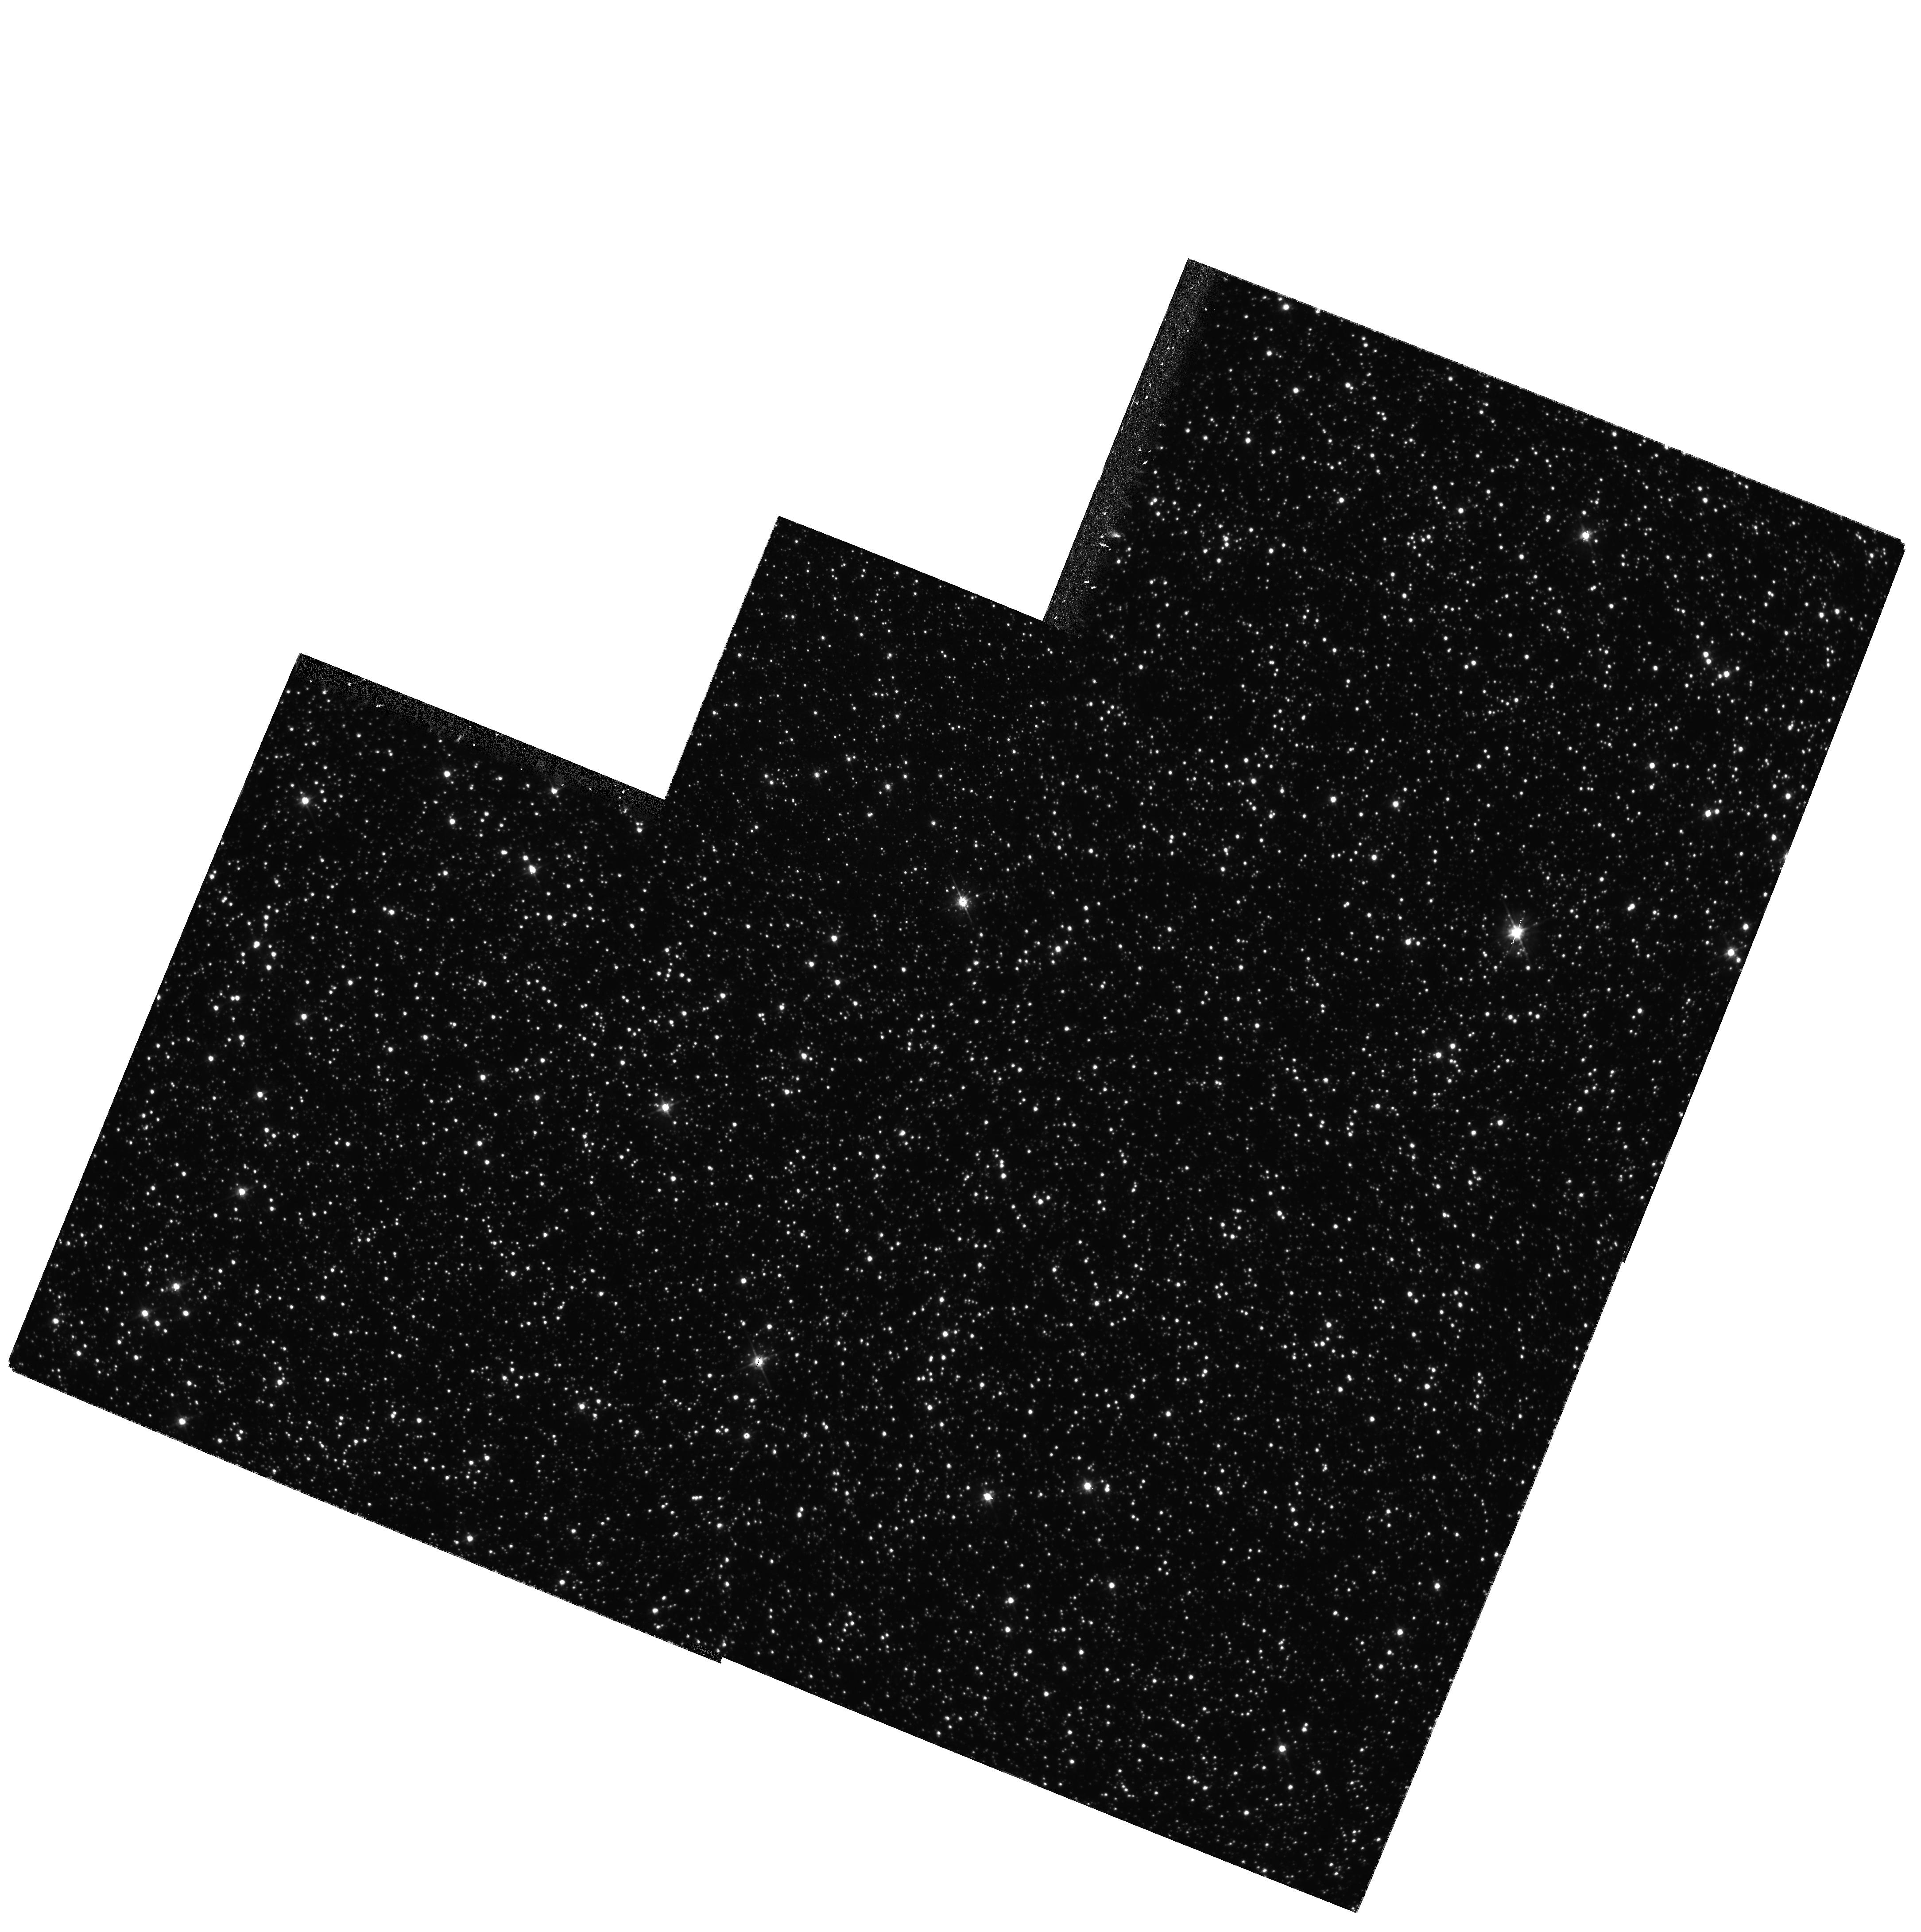
Target: LMC-BAR-3. Instrument: WFPC2/PC. Filter: F555W. Exposure: 33 min. Observation ID: hst_7382_15_wfpc2_pc_f555w_u4b115

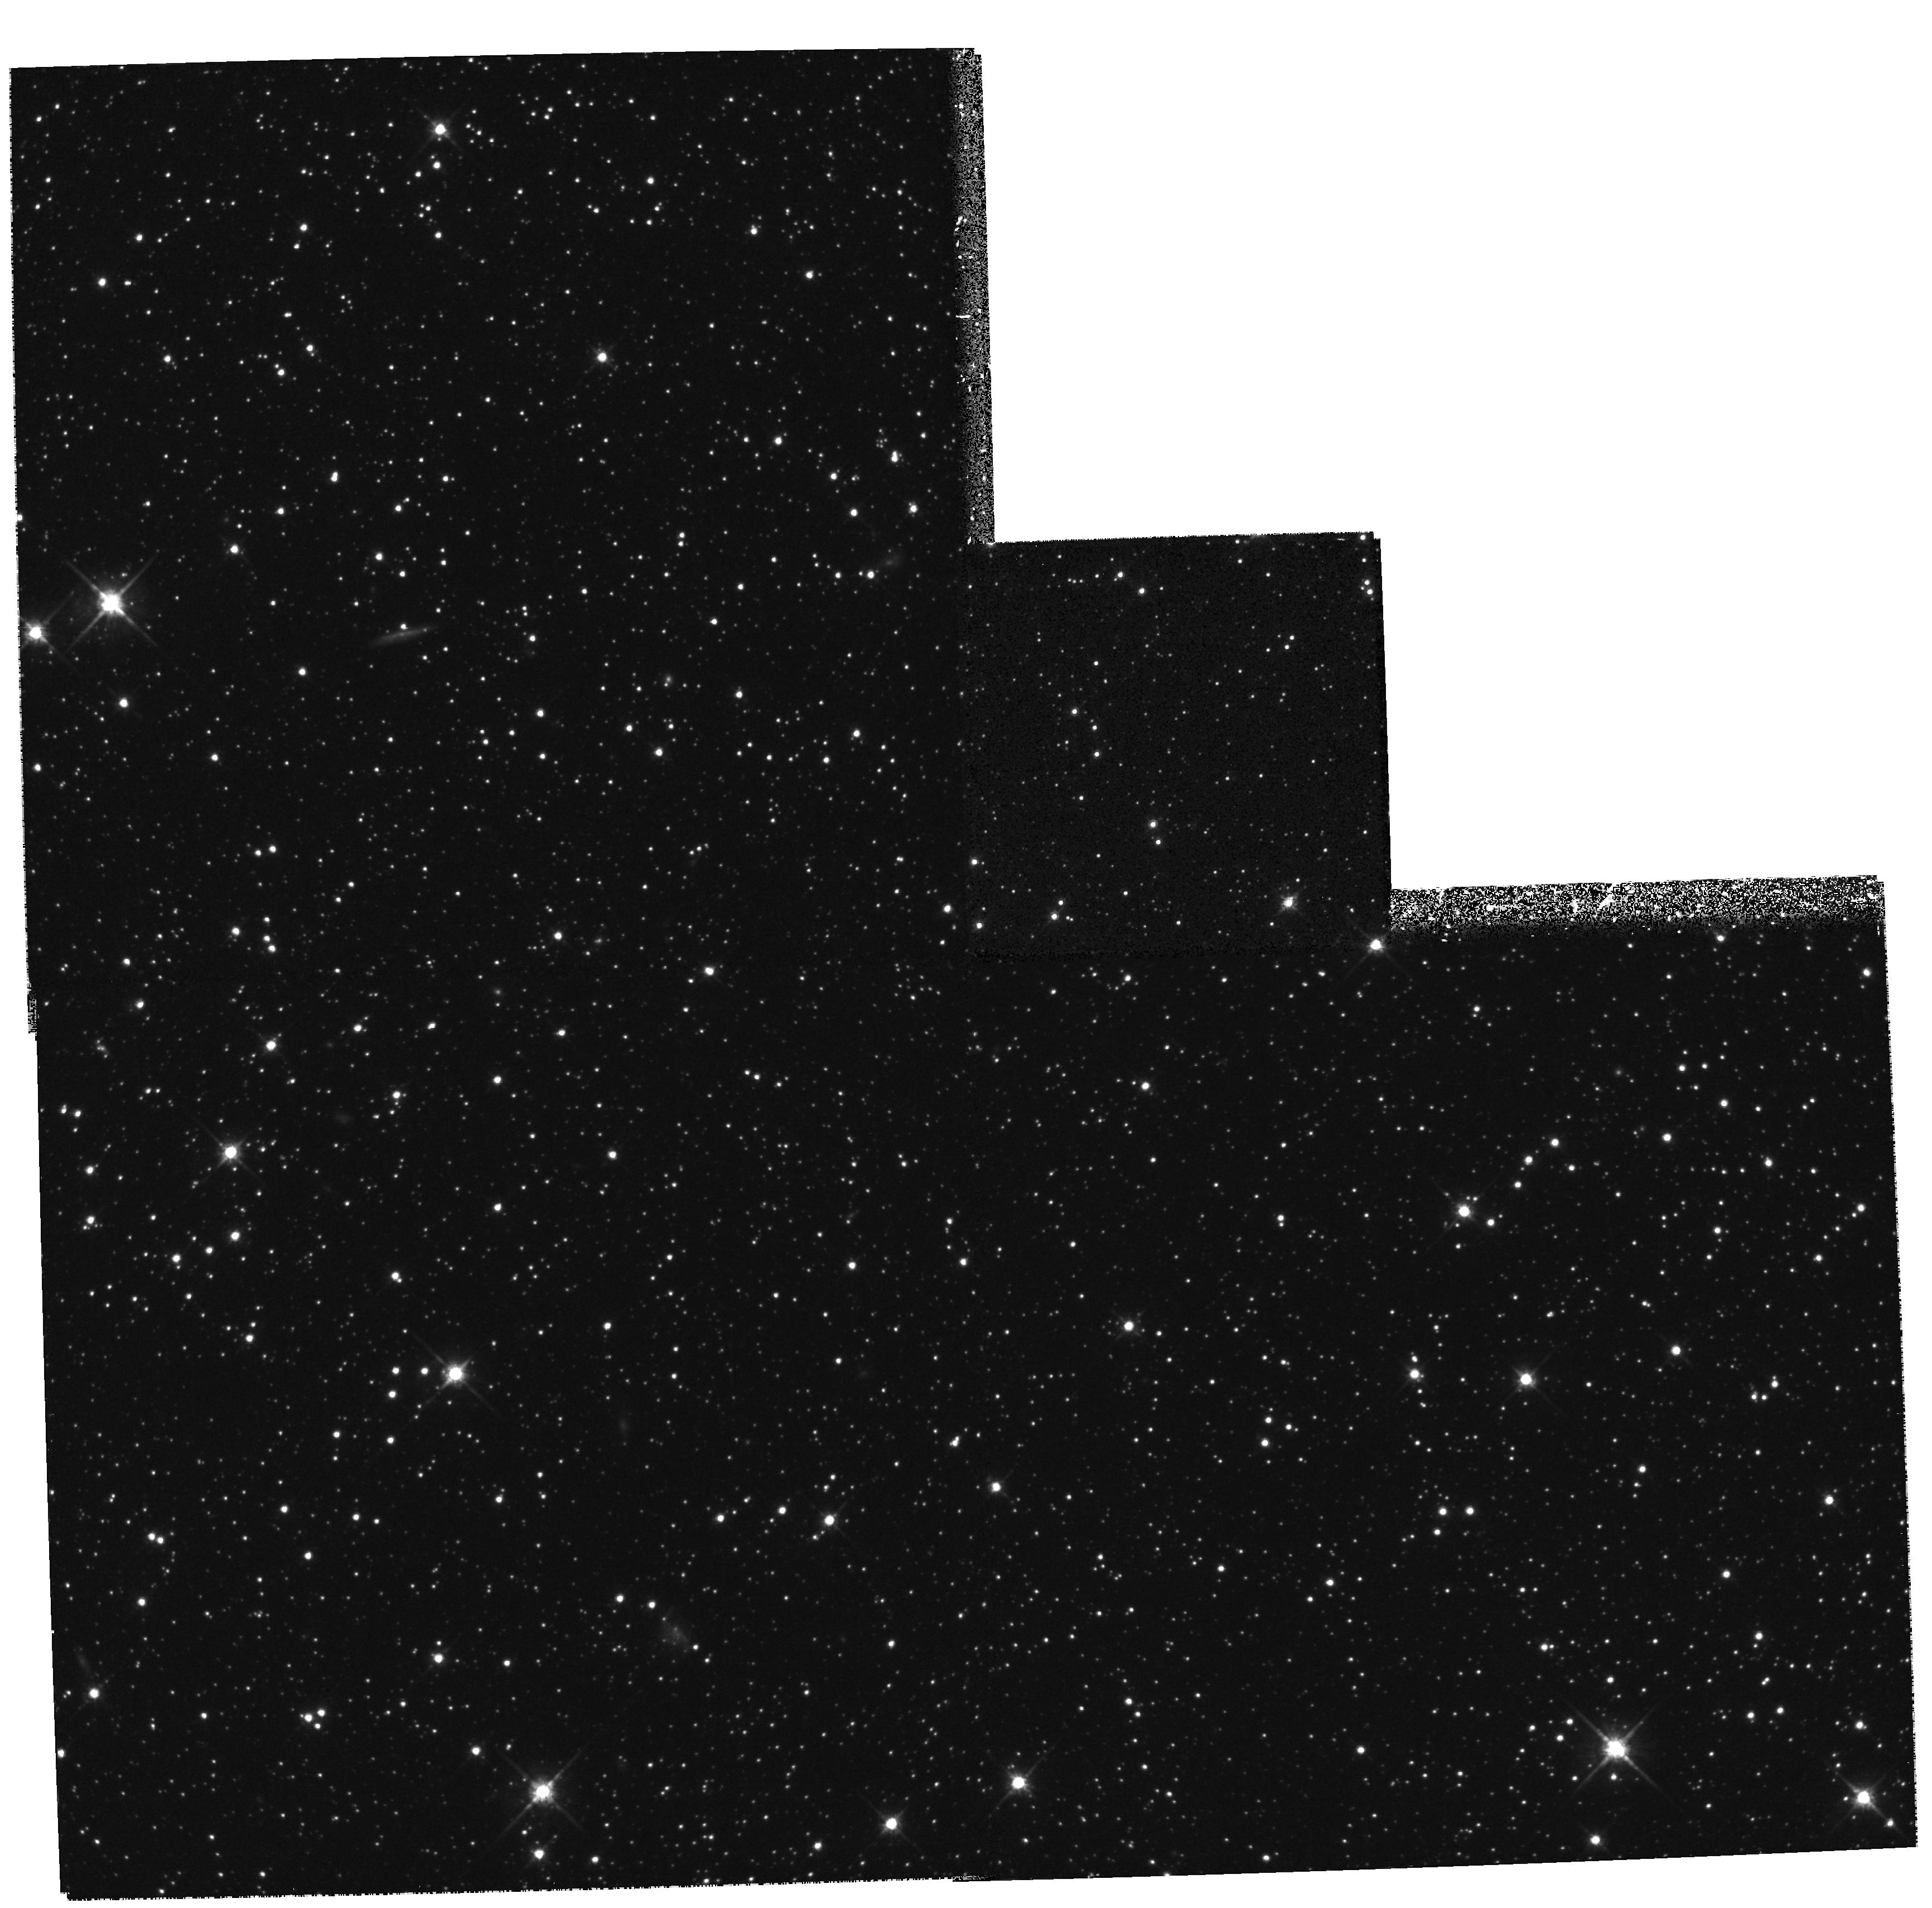
Target: LMC-DISK1. Instrument: WFPC2/PC. Filter: F814W. Exposure: 33 min. Observation ID: hst_7382_06_wfpc2_pc_f814w_u4b106

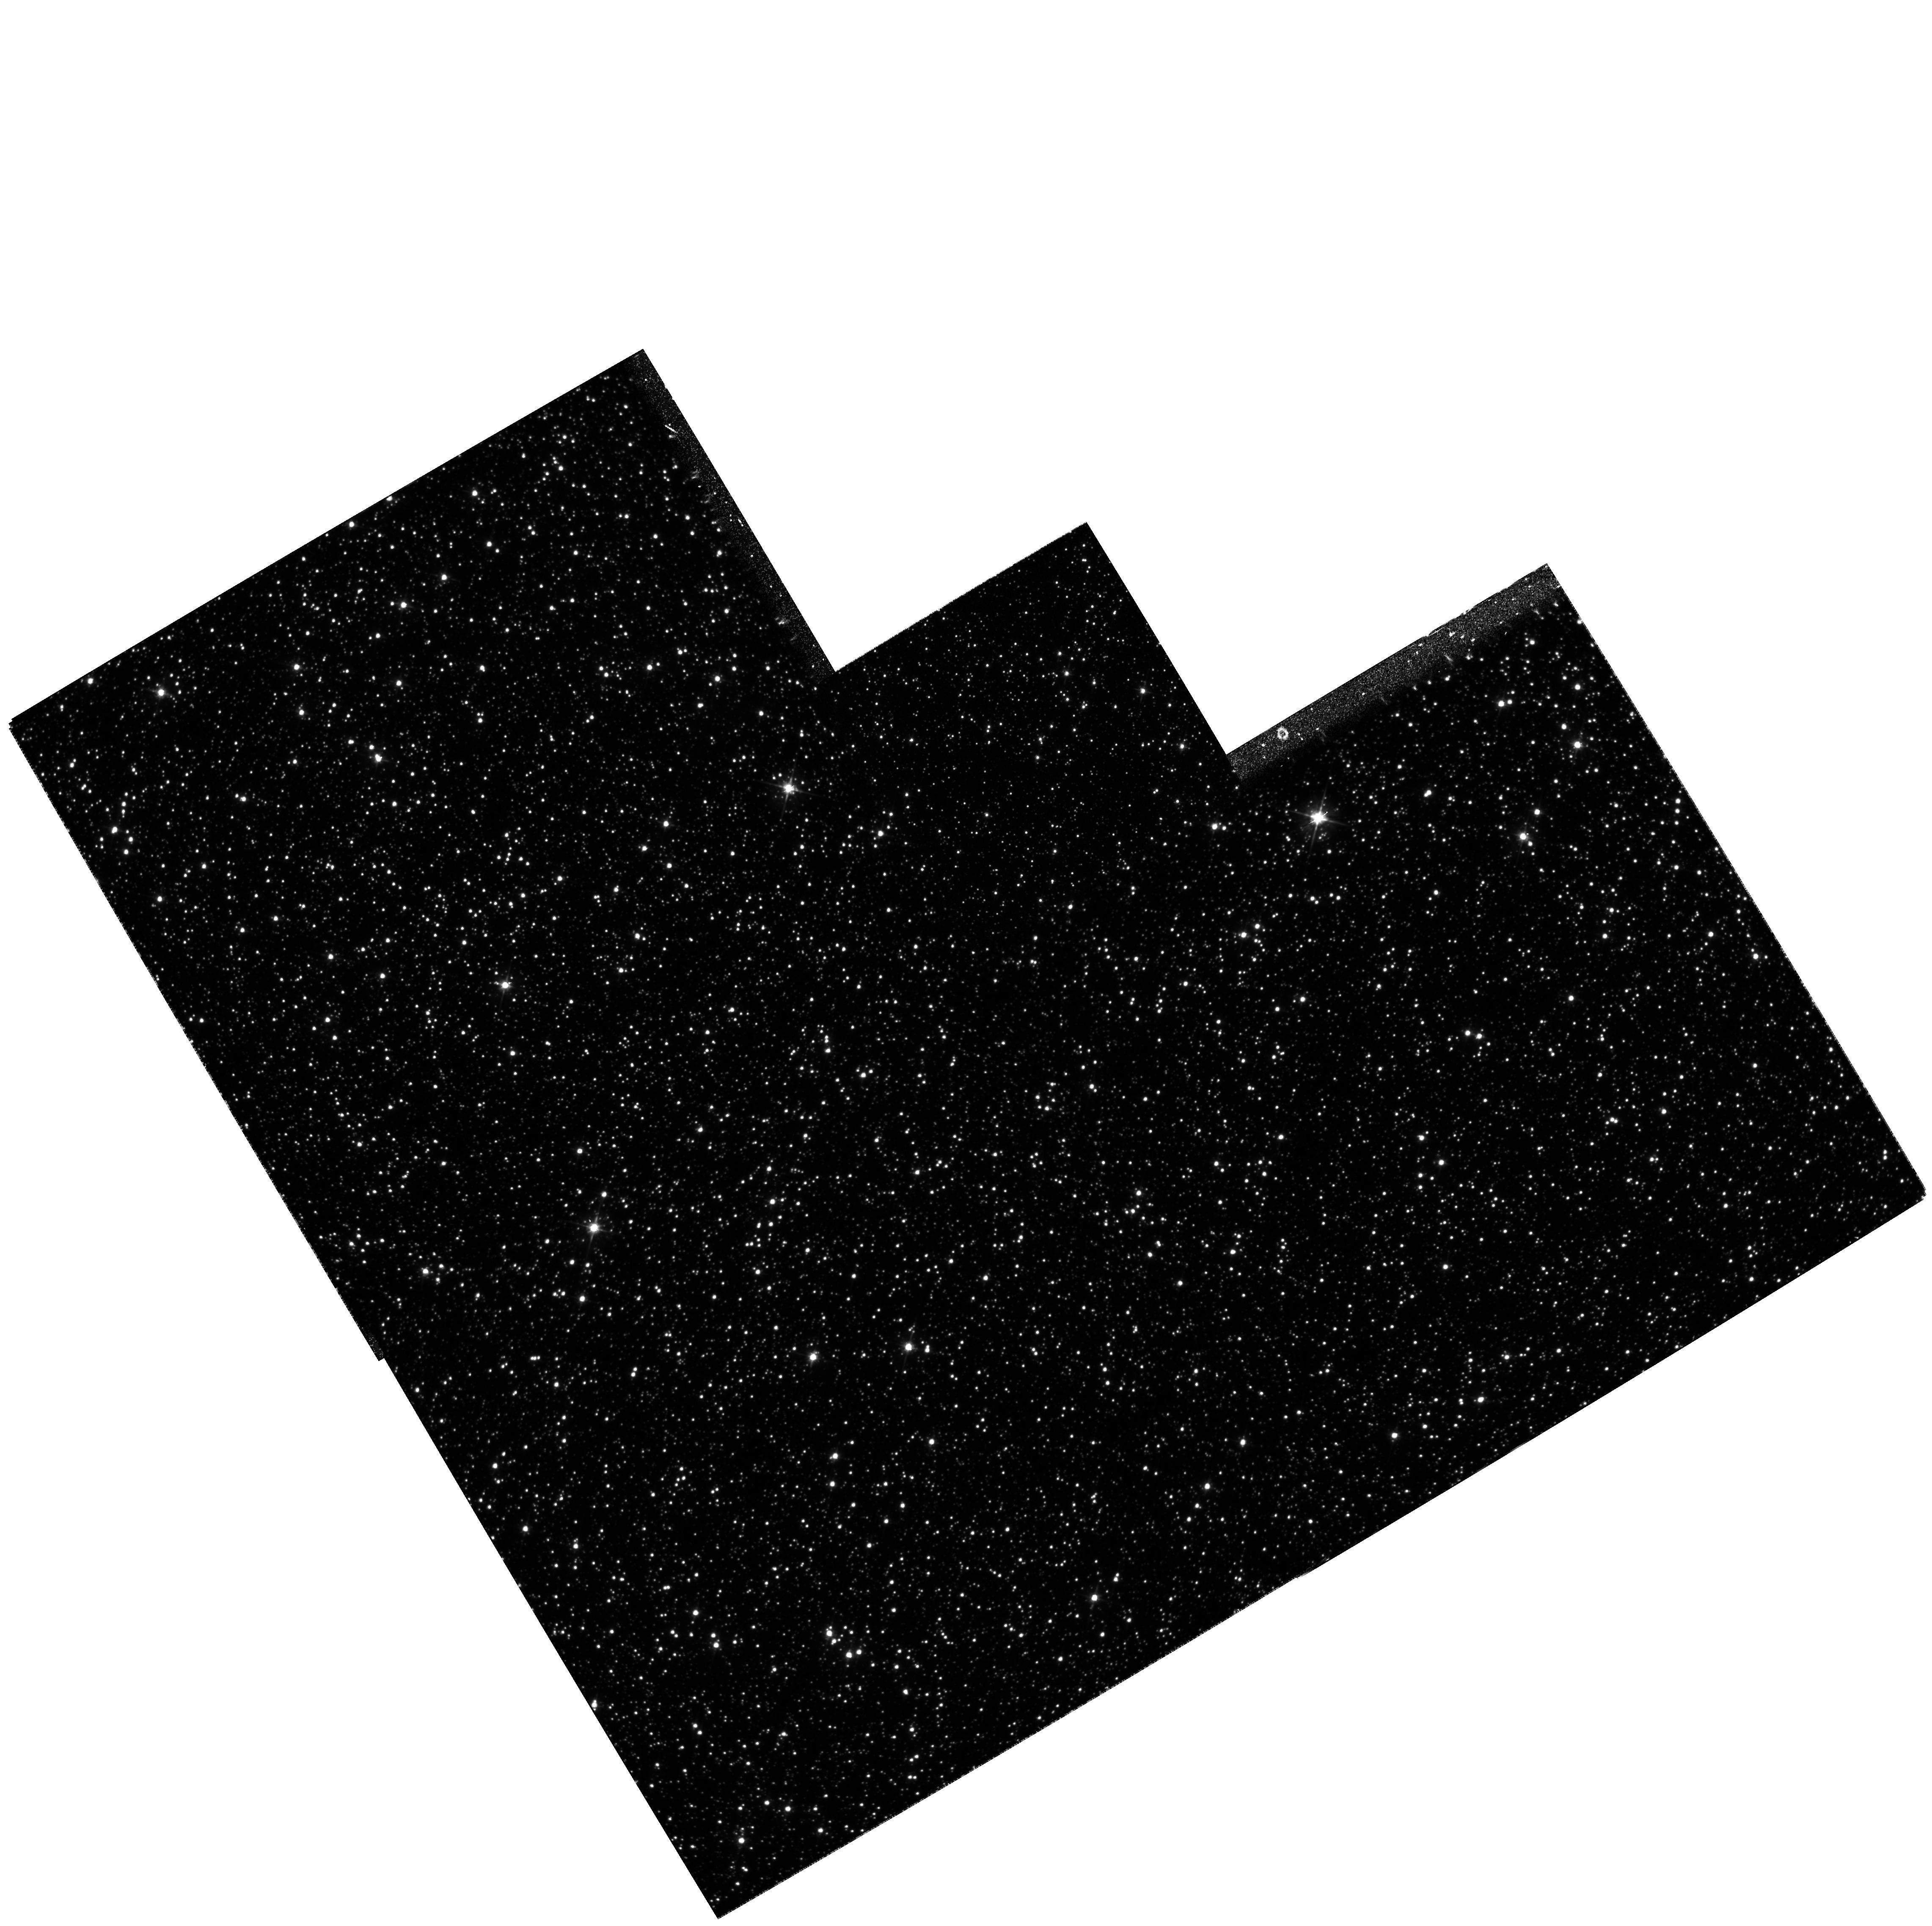
Target: LMC-BAR-1. Instrument: WFPC2/PC. Filter: F555W. Exposure: 33 min. Observation ID: hst_7382_11_wfpc2_pc_f555w_u4b111

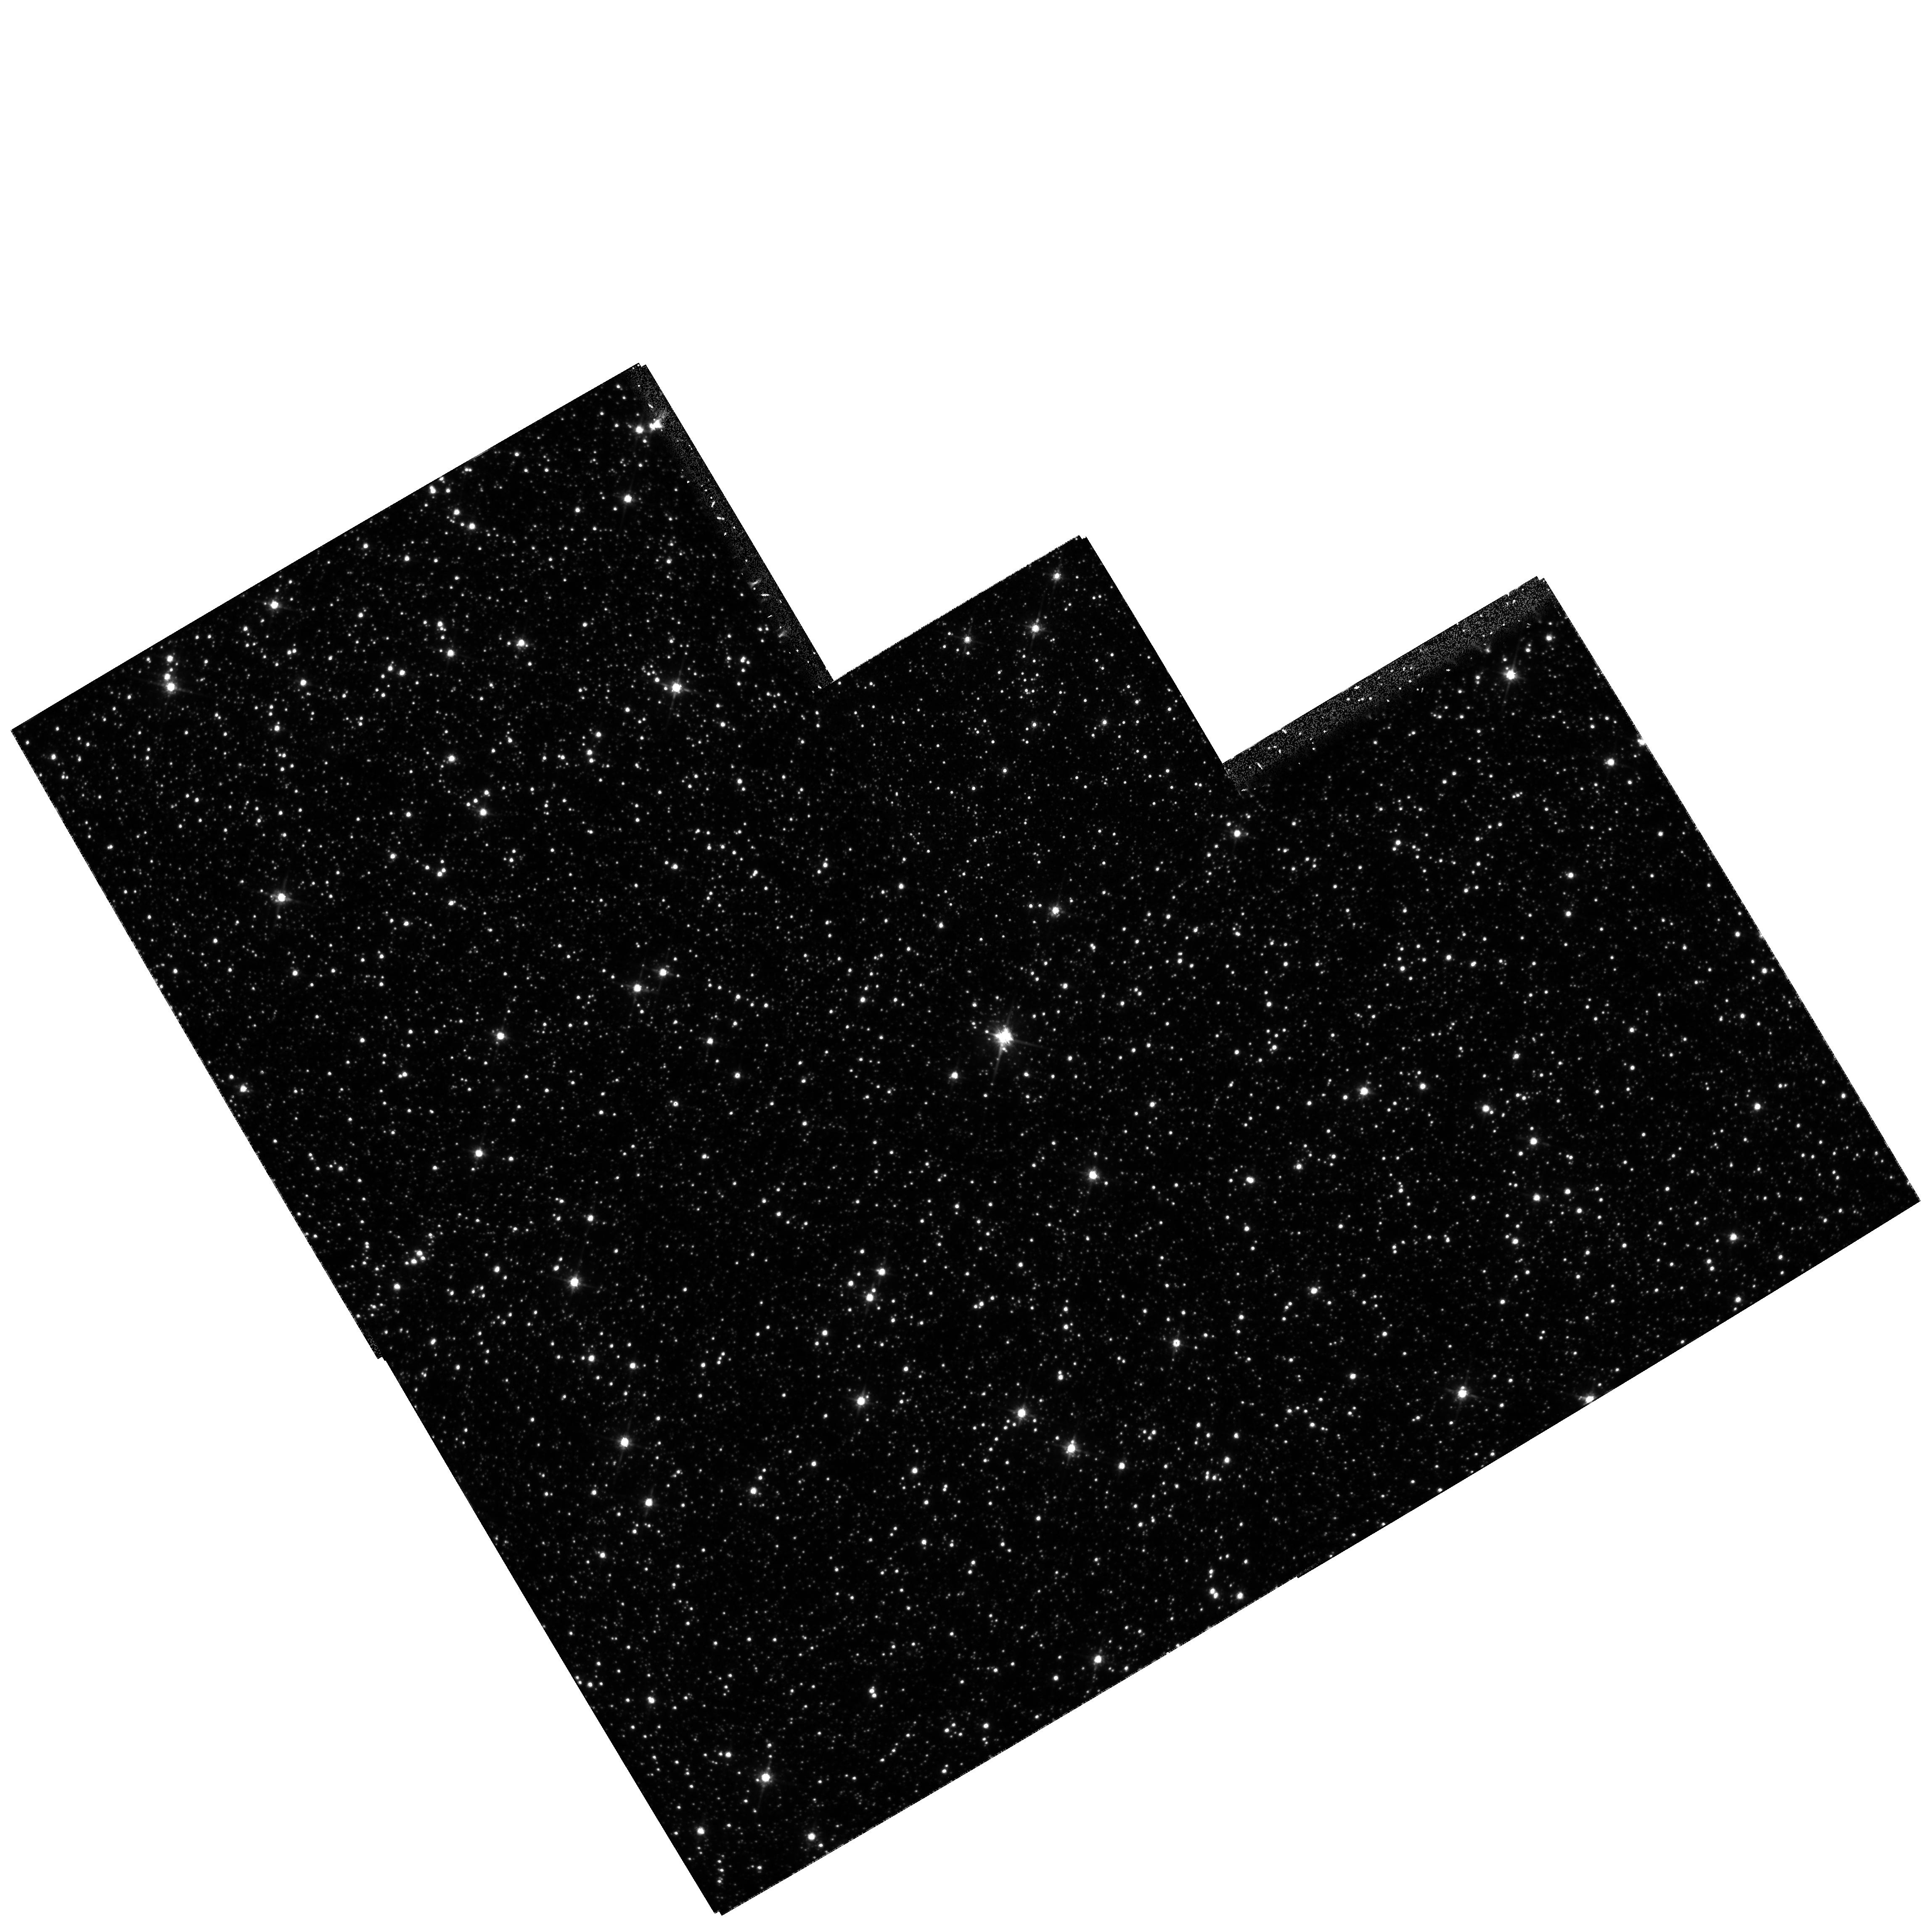
Target: LMC-BAR-2. Instrument: WFPC2/PC. Filter: F814W. Exposure: 33 min. Observation ID: hst_7382_14_wfpc2_pc_f814w_u4b114

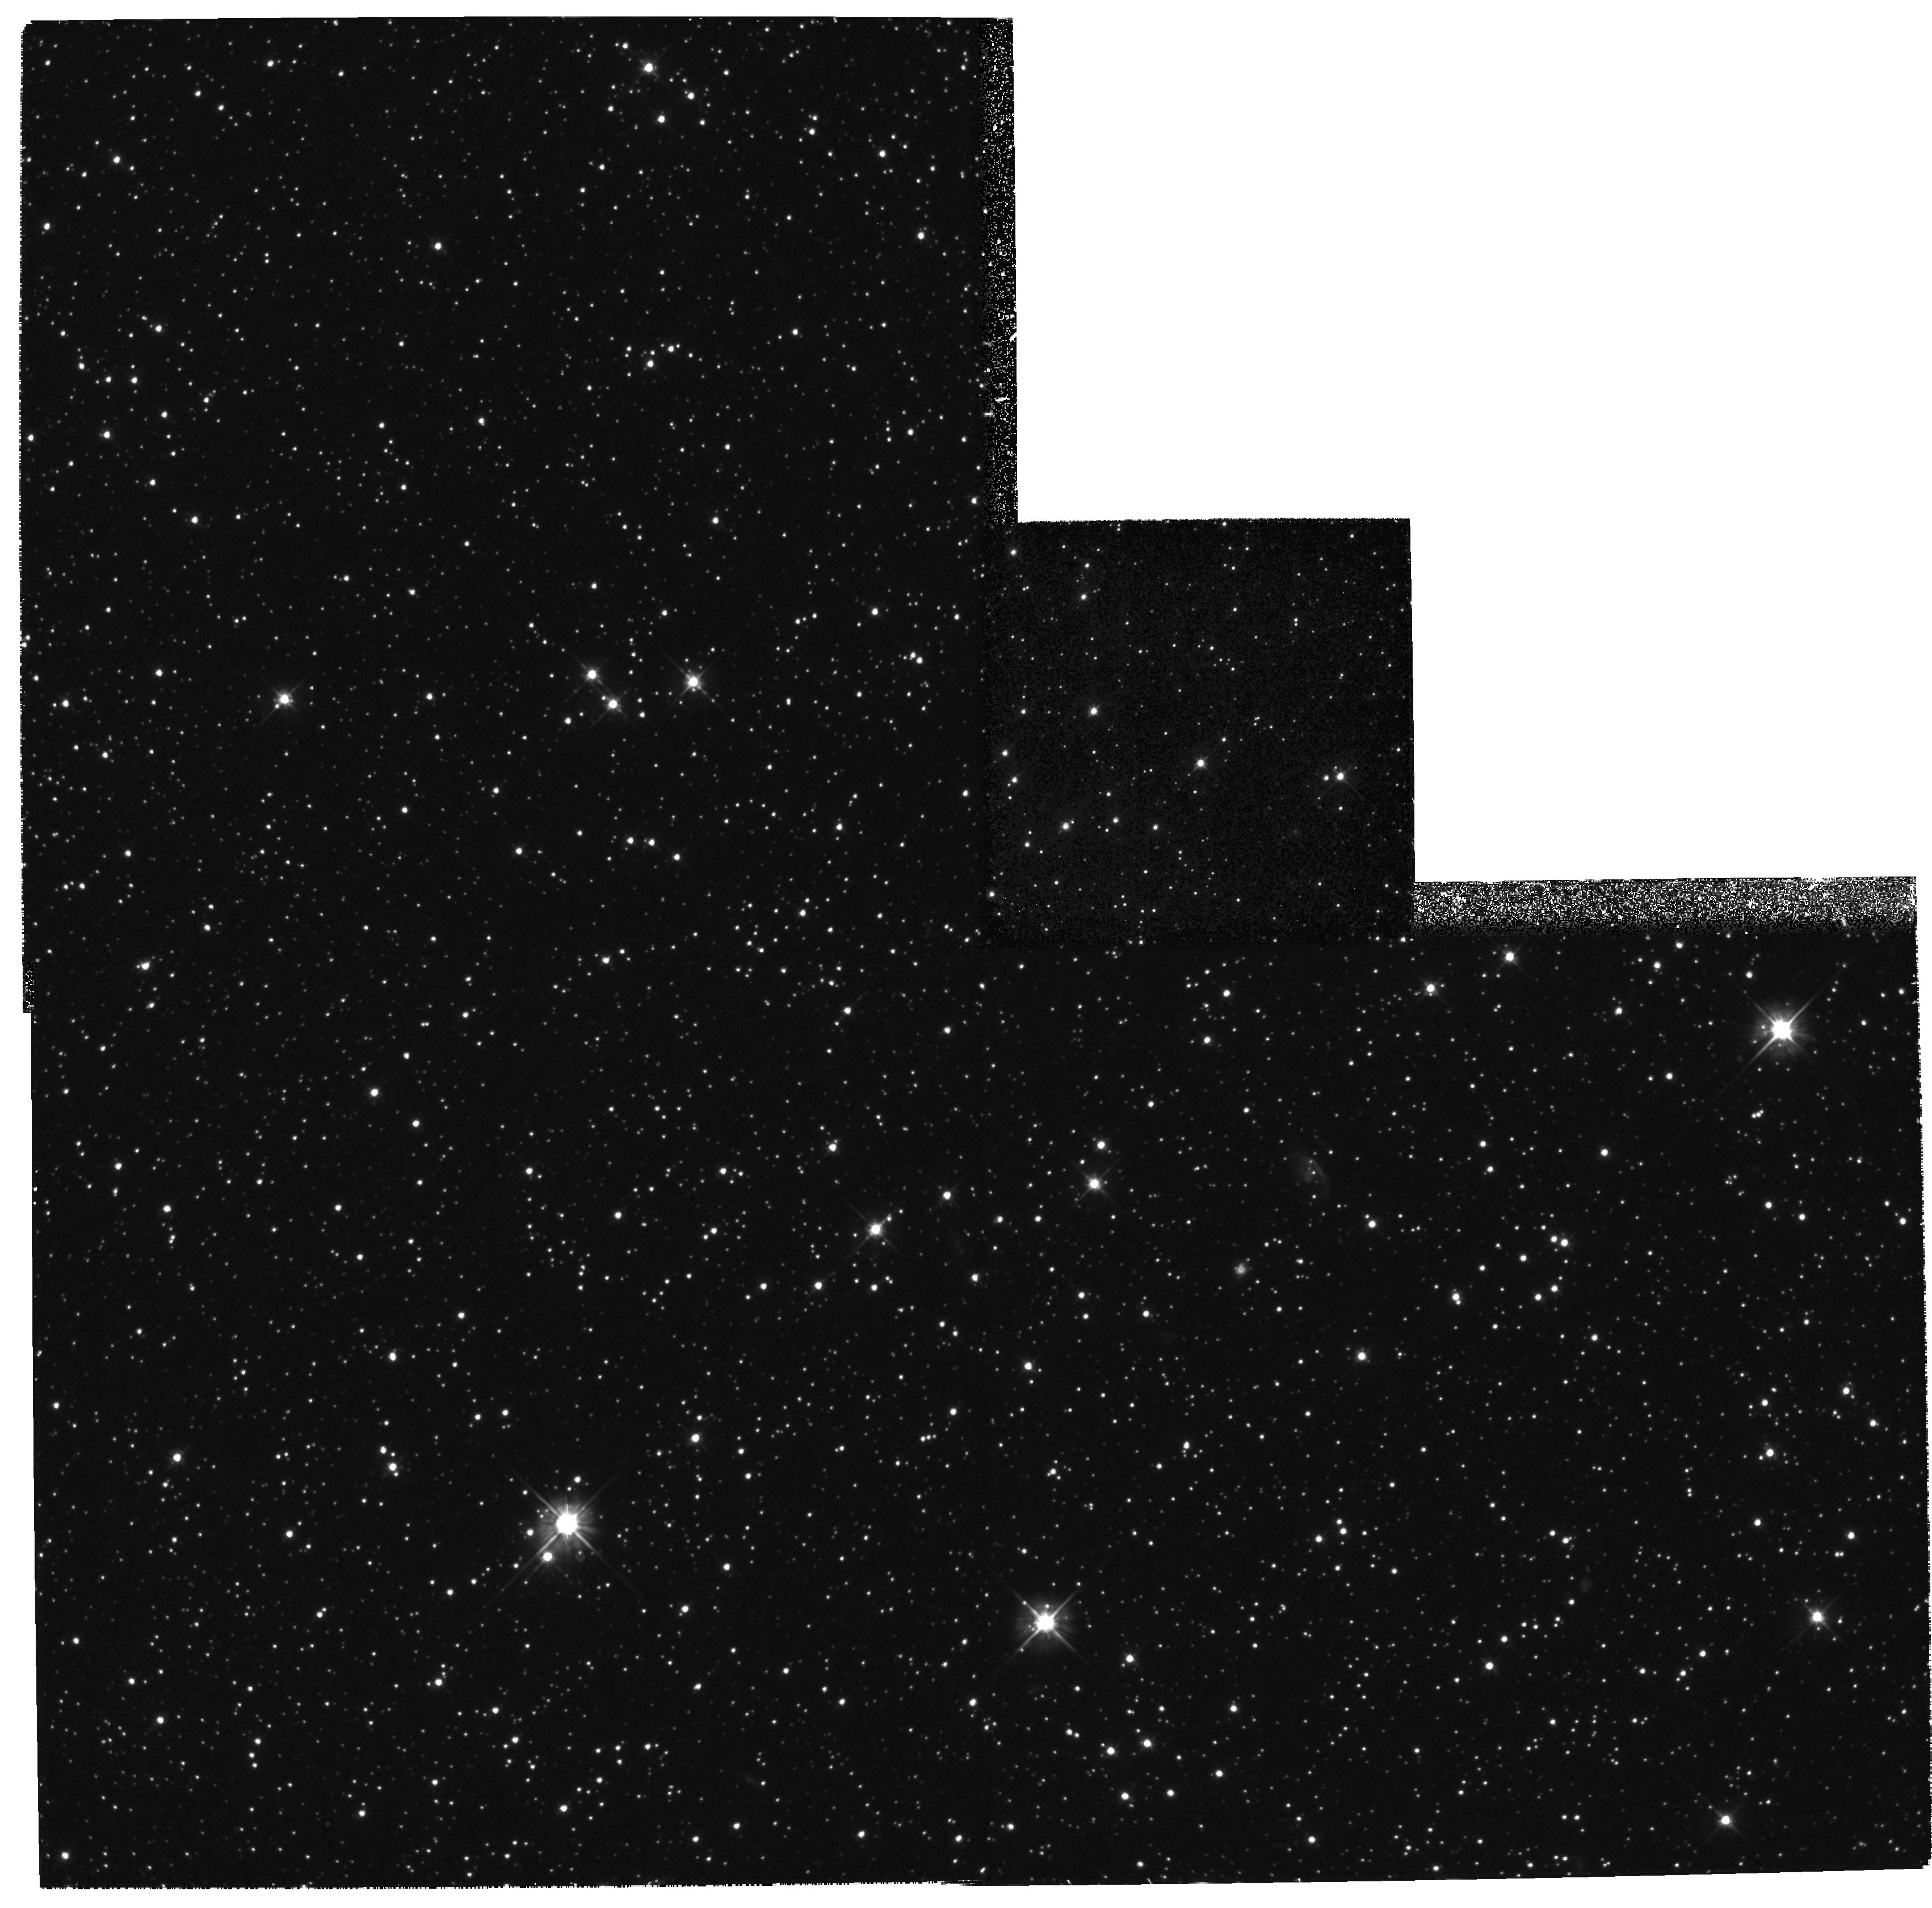
Target: LMC-DISK1. Instrument: WFPC2/PC. Filter: F555W. Exposure: 33 min. Observation ID: hst_7382_10_wfpc2_pc_f555w_u4b110

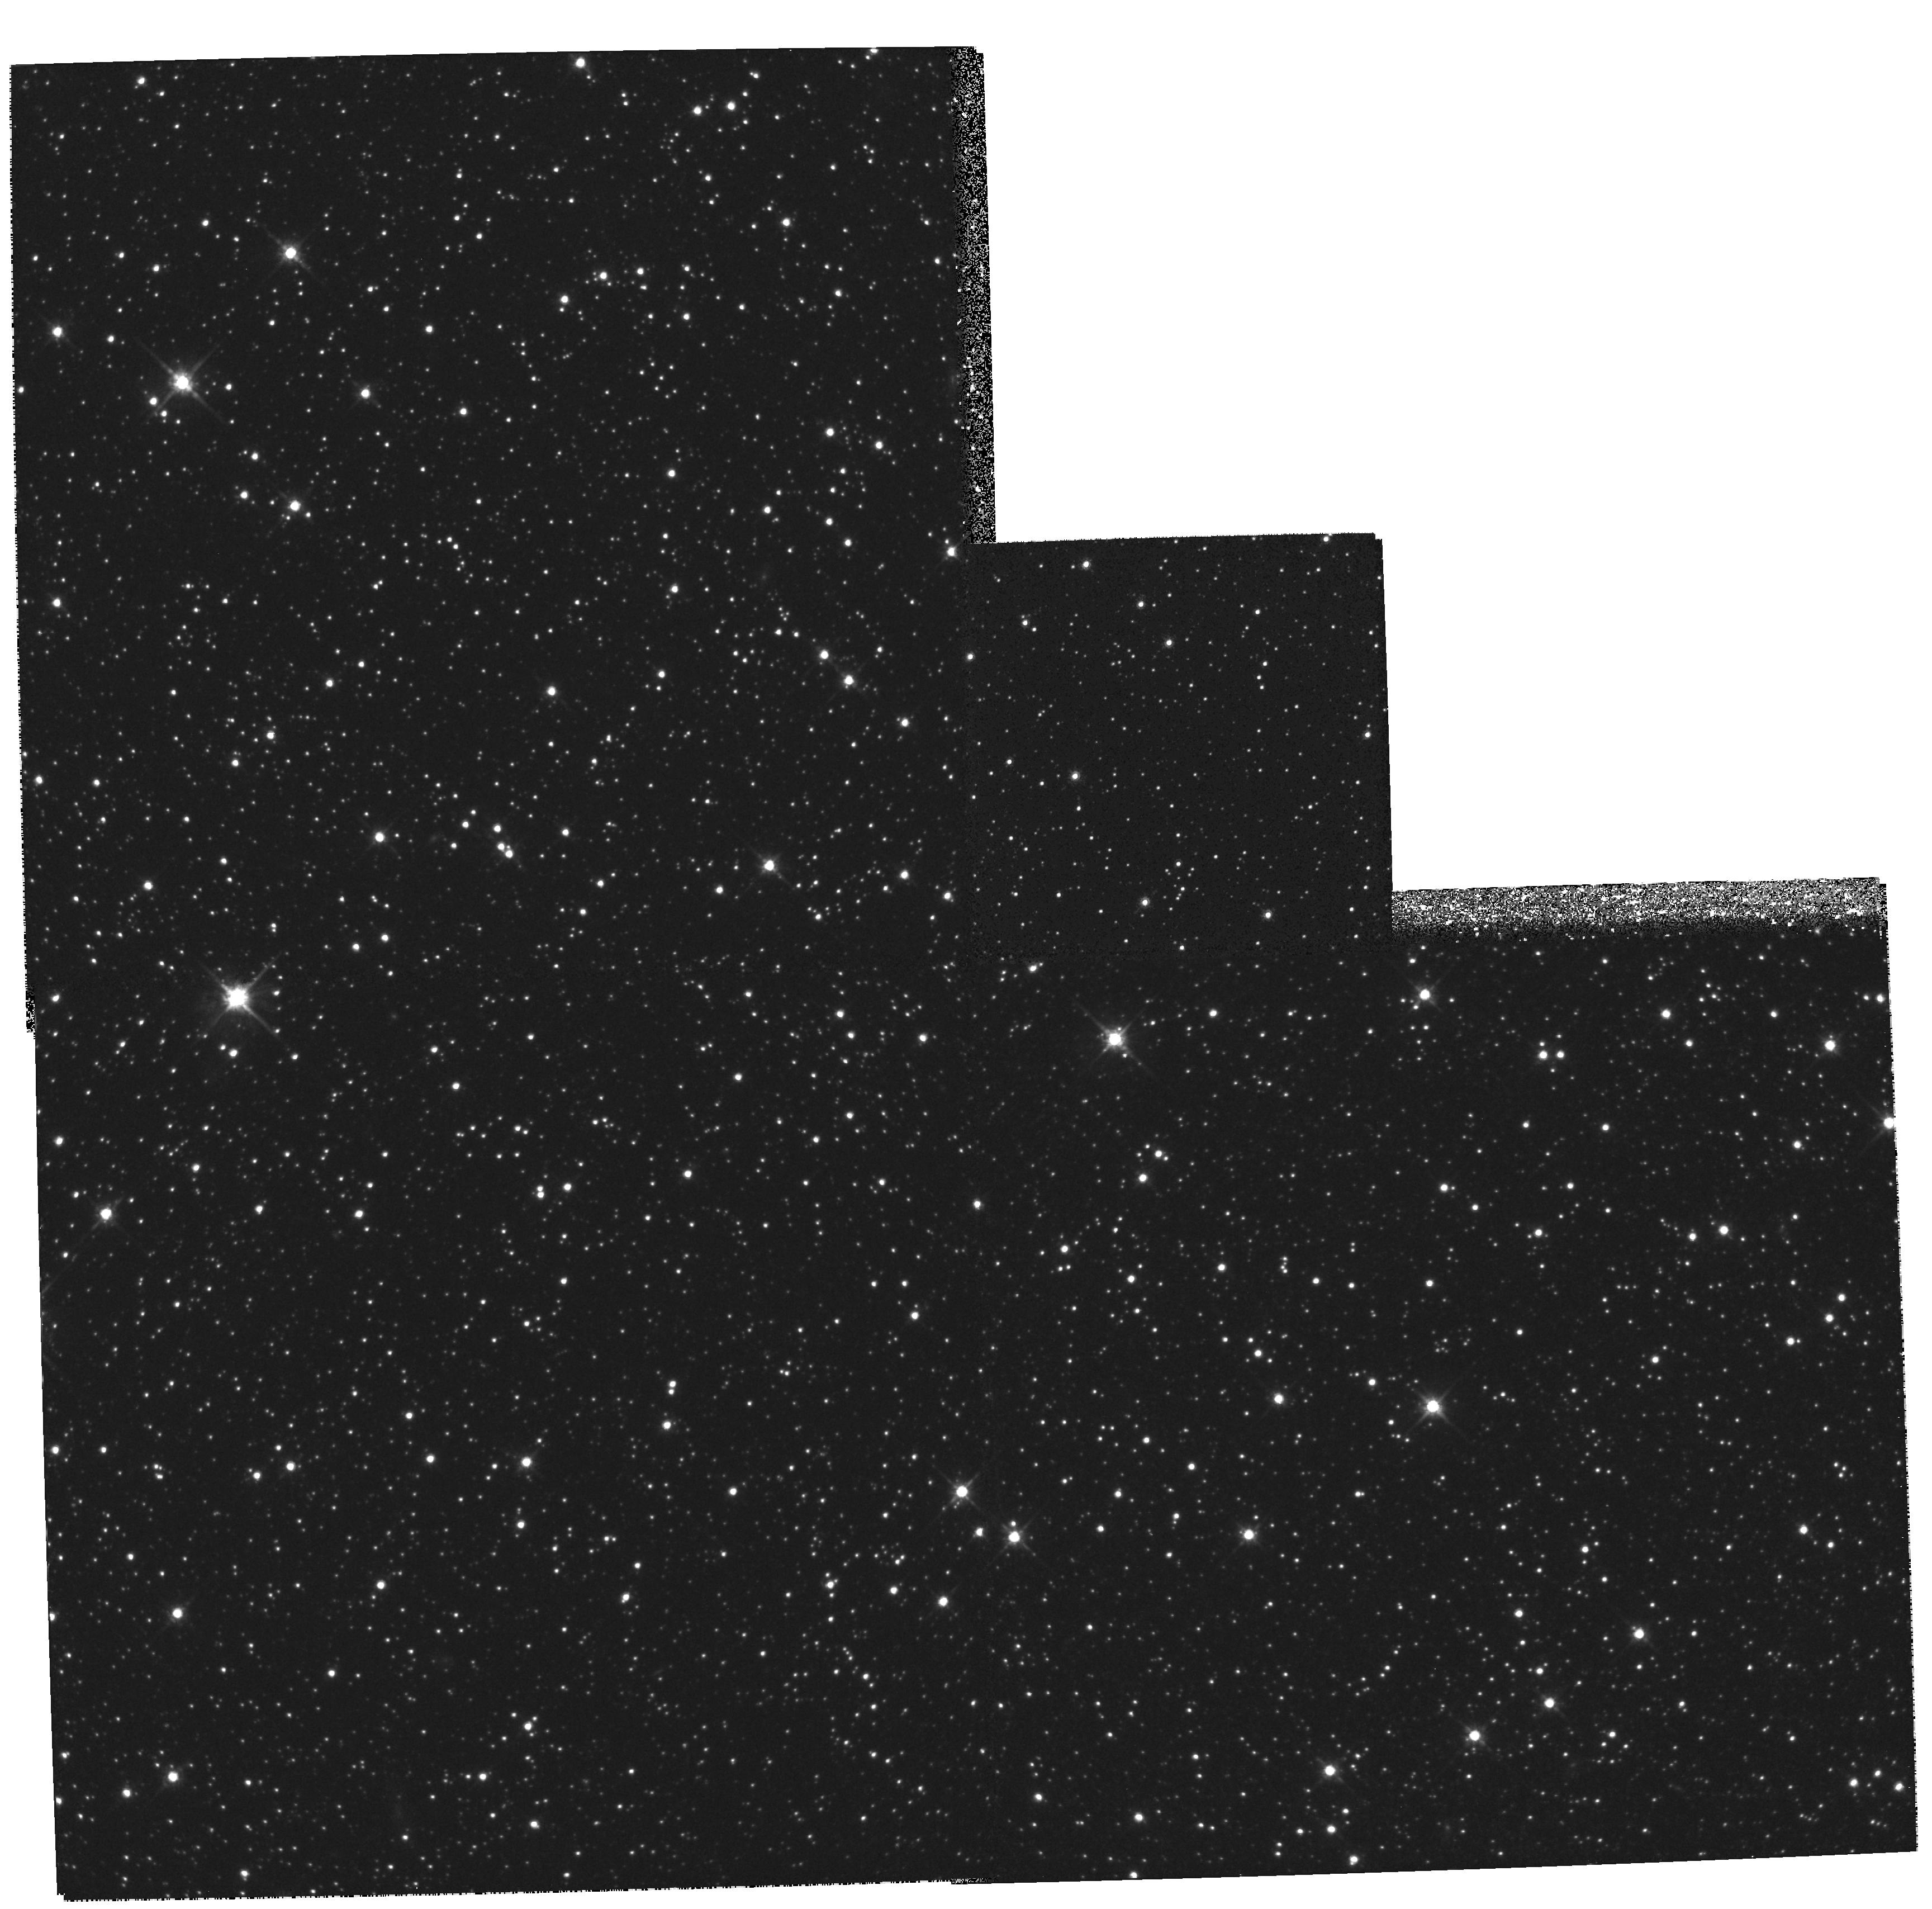
Target: LMC-DISK1. Instrument: WFPC2/PC. Filter: F814W. Exposure: 33 min. Observation ID: hst_7382_09_wfpc2_pc_f814w_u4b109

The Star-Formation History of the Large Magellanic Cloud (PI: Smecker-Hane, Tammy A.)

We propose to efficiently tile two selected areas of the Large Magellanic Cloud (LMC) with a combination of WFPC2 and NICMOS imaging to obtain definitive color-magnitude diagrams (CMDs) for LMC field stars in visual and near-infrared colors. These data will enable us to quantitativly study the intermediate to low-mass stellar populations and the star-formation history of the LMC. Our observations will reach to V=24, which is well below the oldest main-sequence turnoff, and thus we will probe the entire star-formation history of the LMC. Our goal is to observe approximately 10, 000 stars in the region of the CMD from the oldest main sequence turnoff to the lower red giant branch. Such large samples gives us the ability to measure a 20 percent change in the star-formation rate averaged over 1 Gyr intervals at the 2-sigma level. From this data set, we will generate the best CMDs ever obtained for an evolving stellar population in another galaxy. Quantitative comparisons between observed and model CMDs depend on several parameters, and we will compare the data with models using statistically rigorous techniques that we have developed. Comparisons of the results in each area will allow us to separate local from global evolutionary patterns in the LMC.